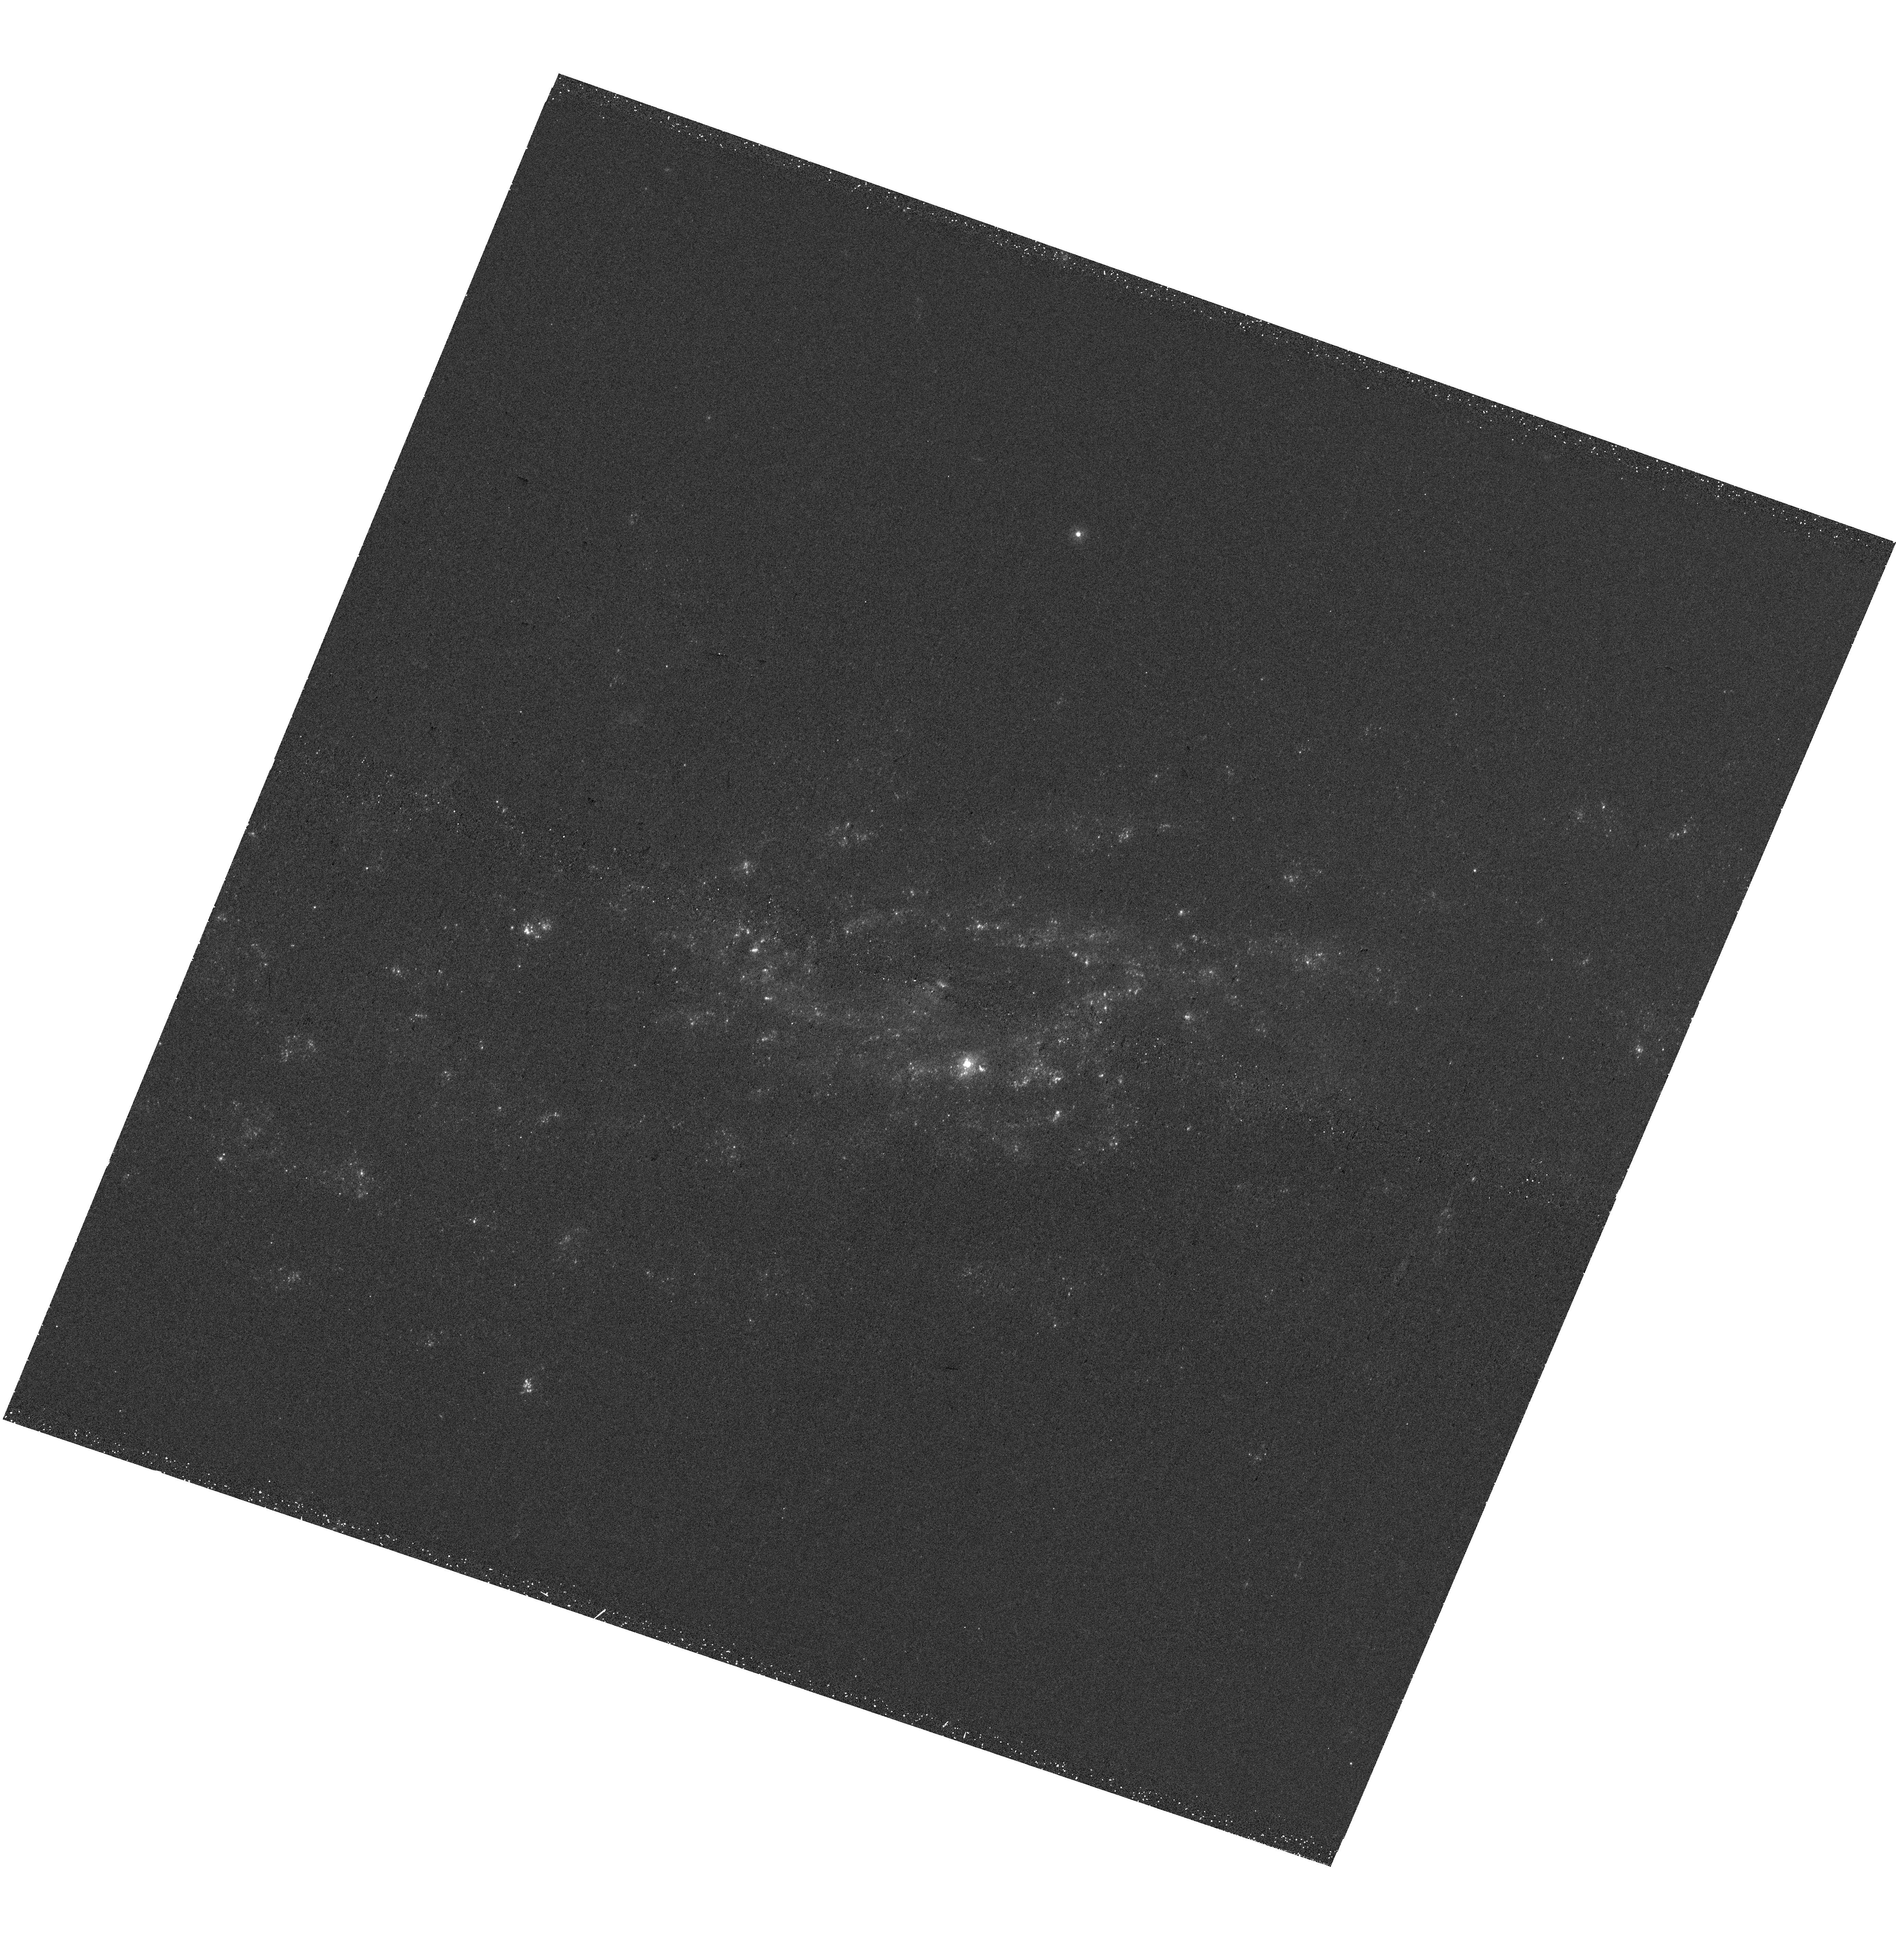
Target: NGC4951
Instrument: WFC3/UVIS
Filter: F275W
Exposure: 35 min
Observation ID: hst_17502_30_wfc3_uvis_f275w_ifab30

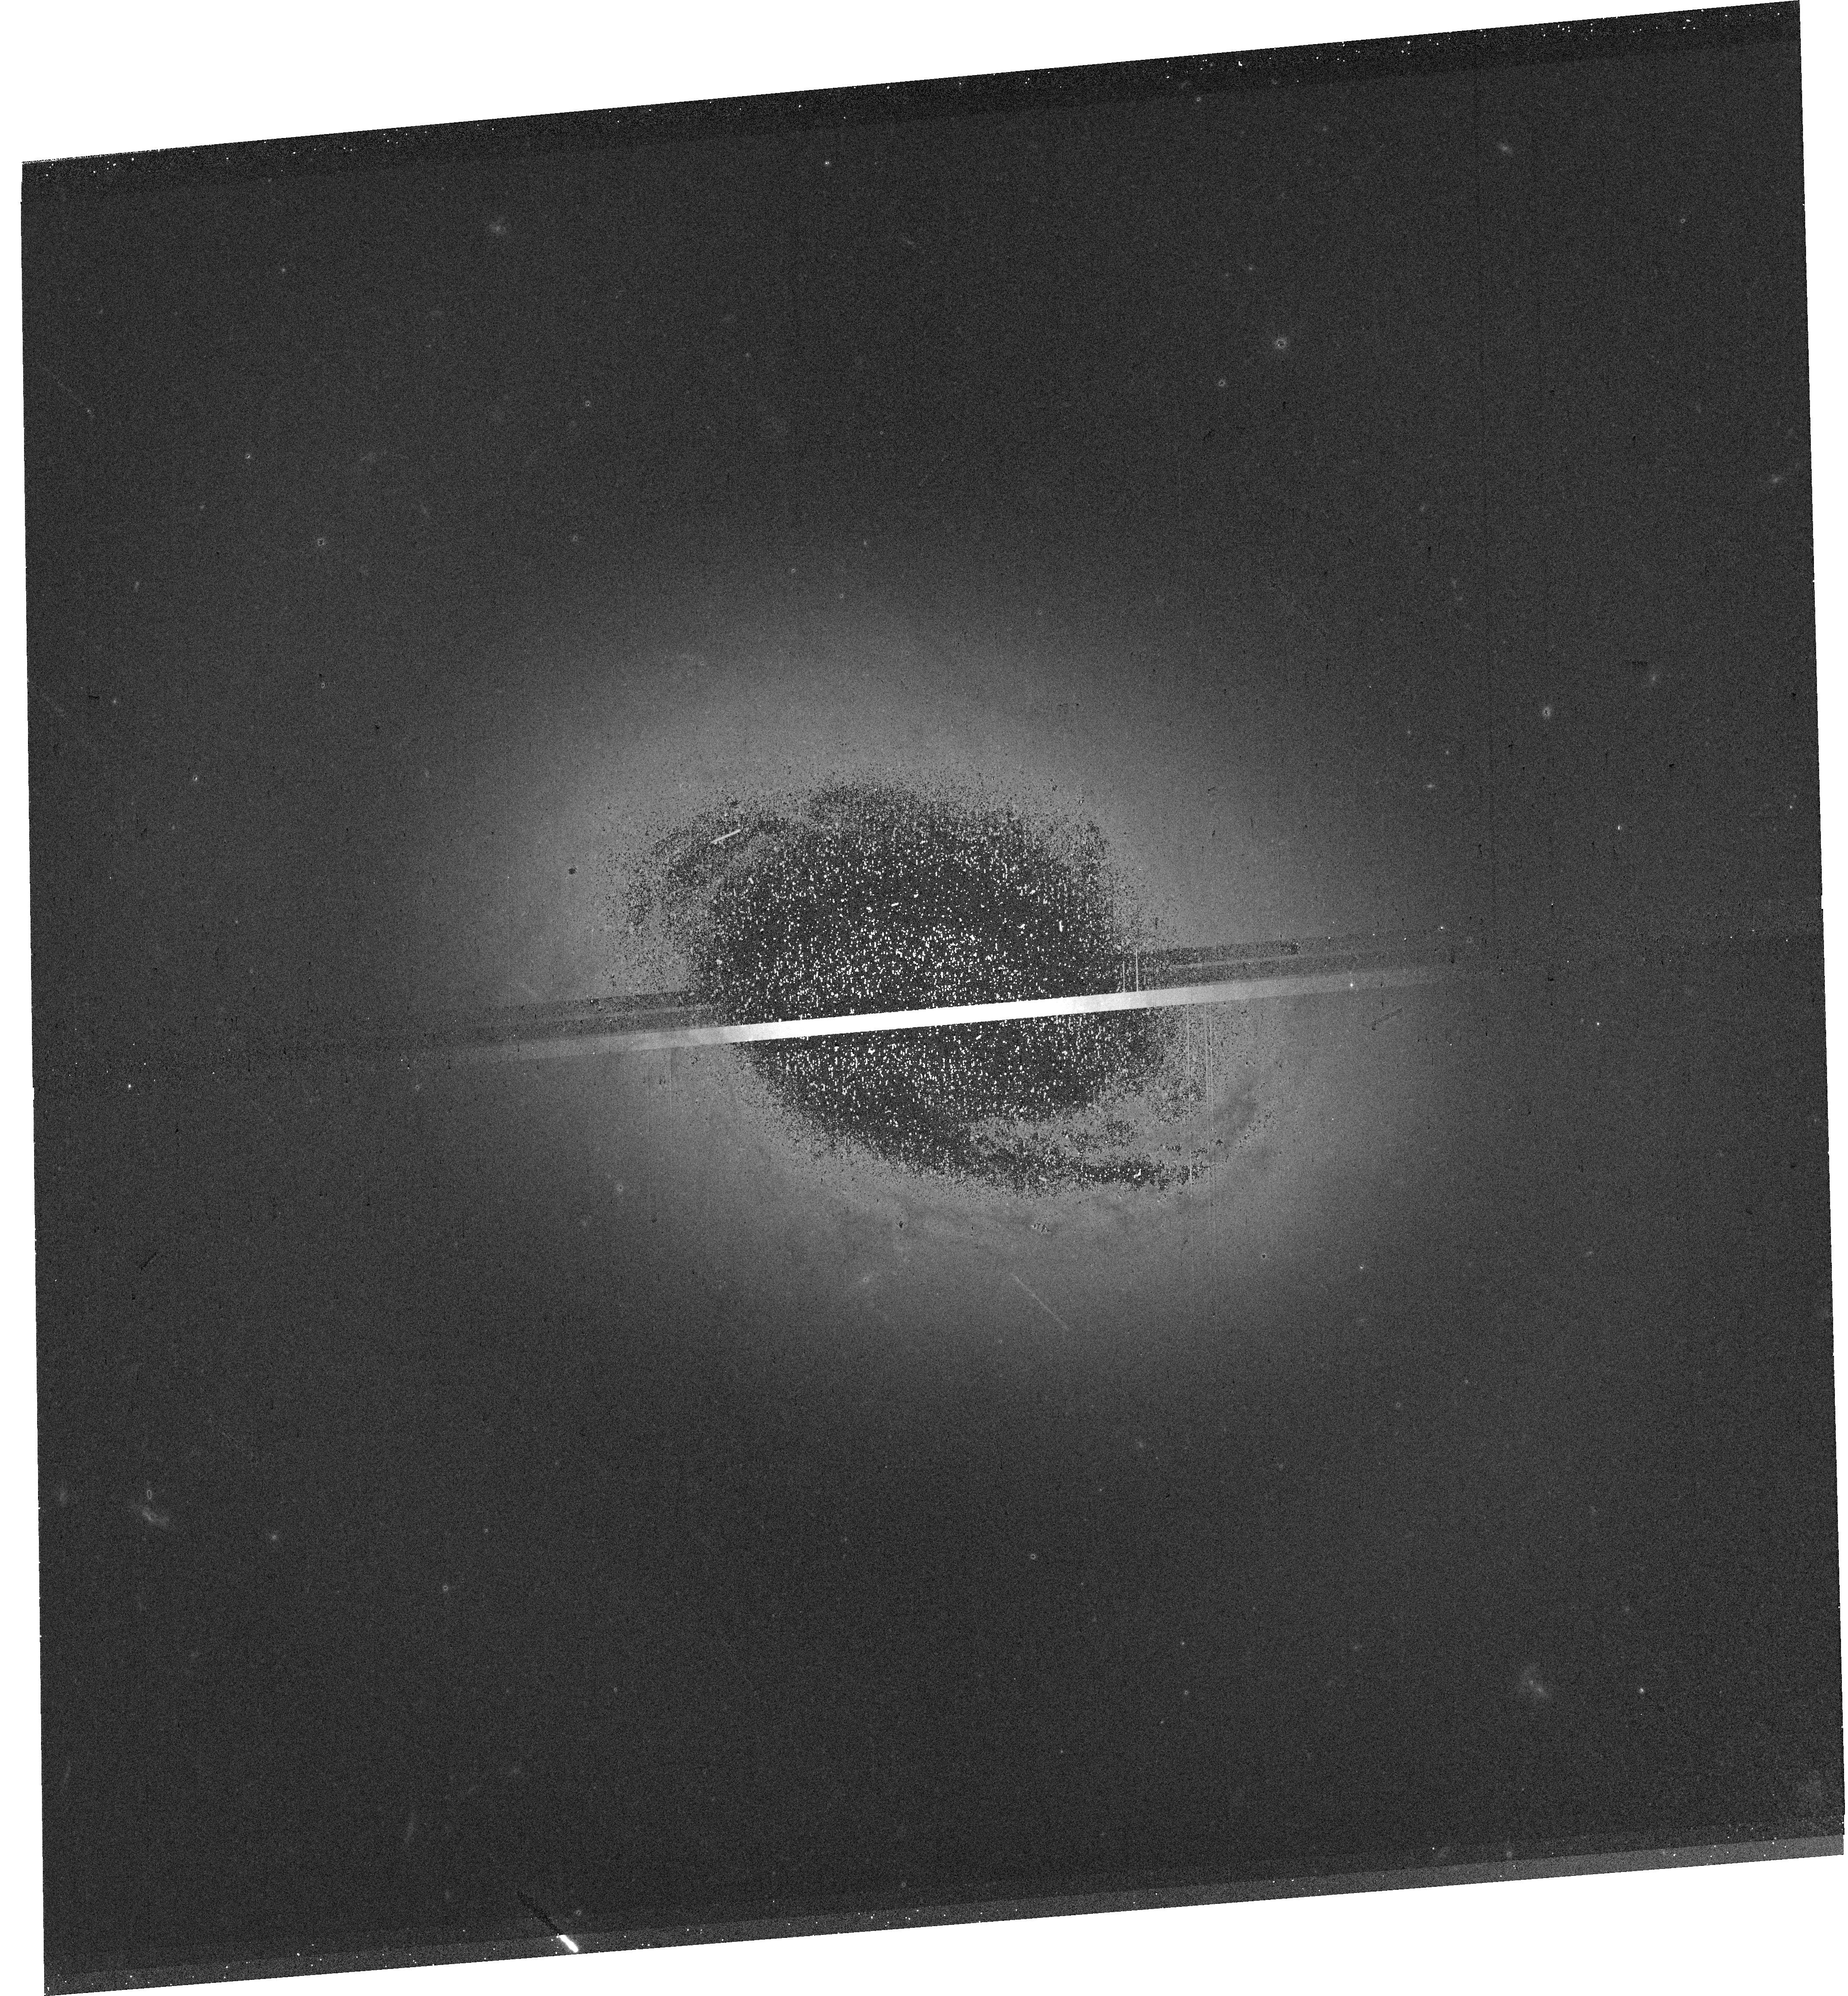
Target: NGC4457
Instrument: WFC3/UVIS
Filter: F555W
Exposure: 10 min
Observation ID: hst_17502_22_wfc3_uvis_f555w_ifab22

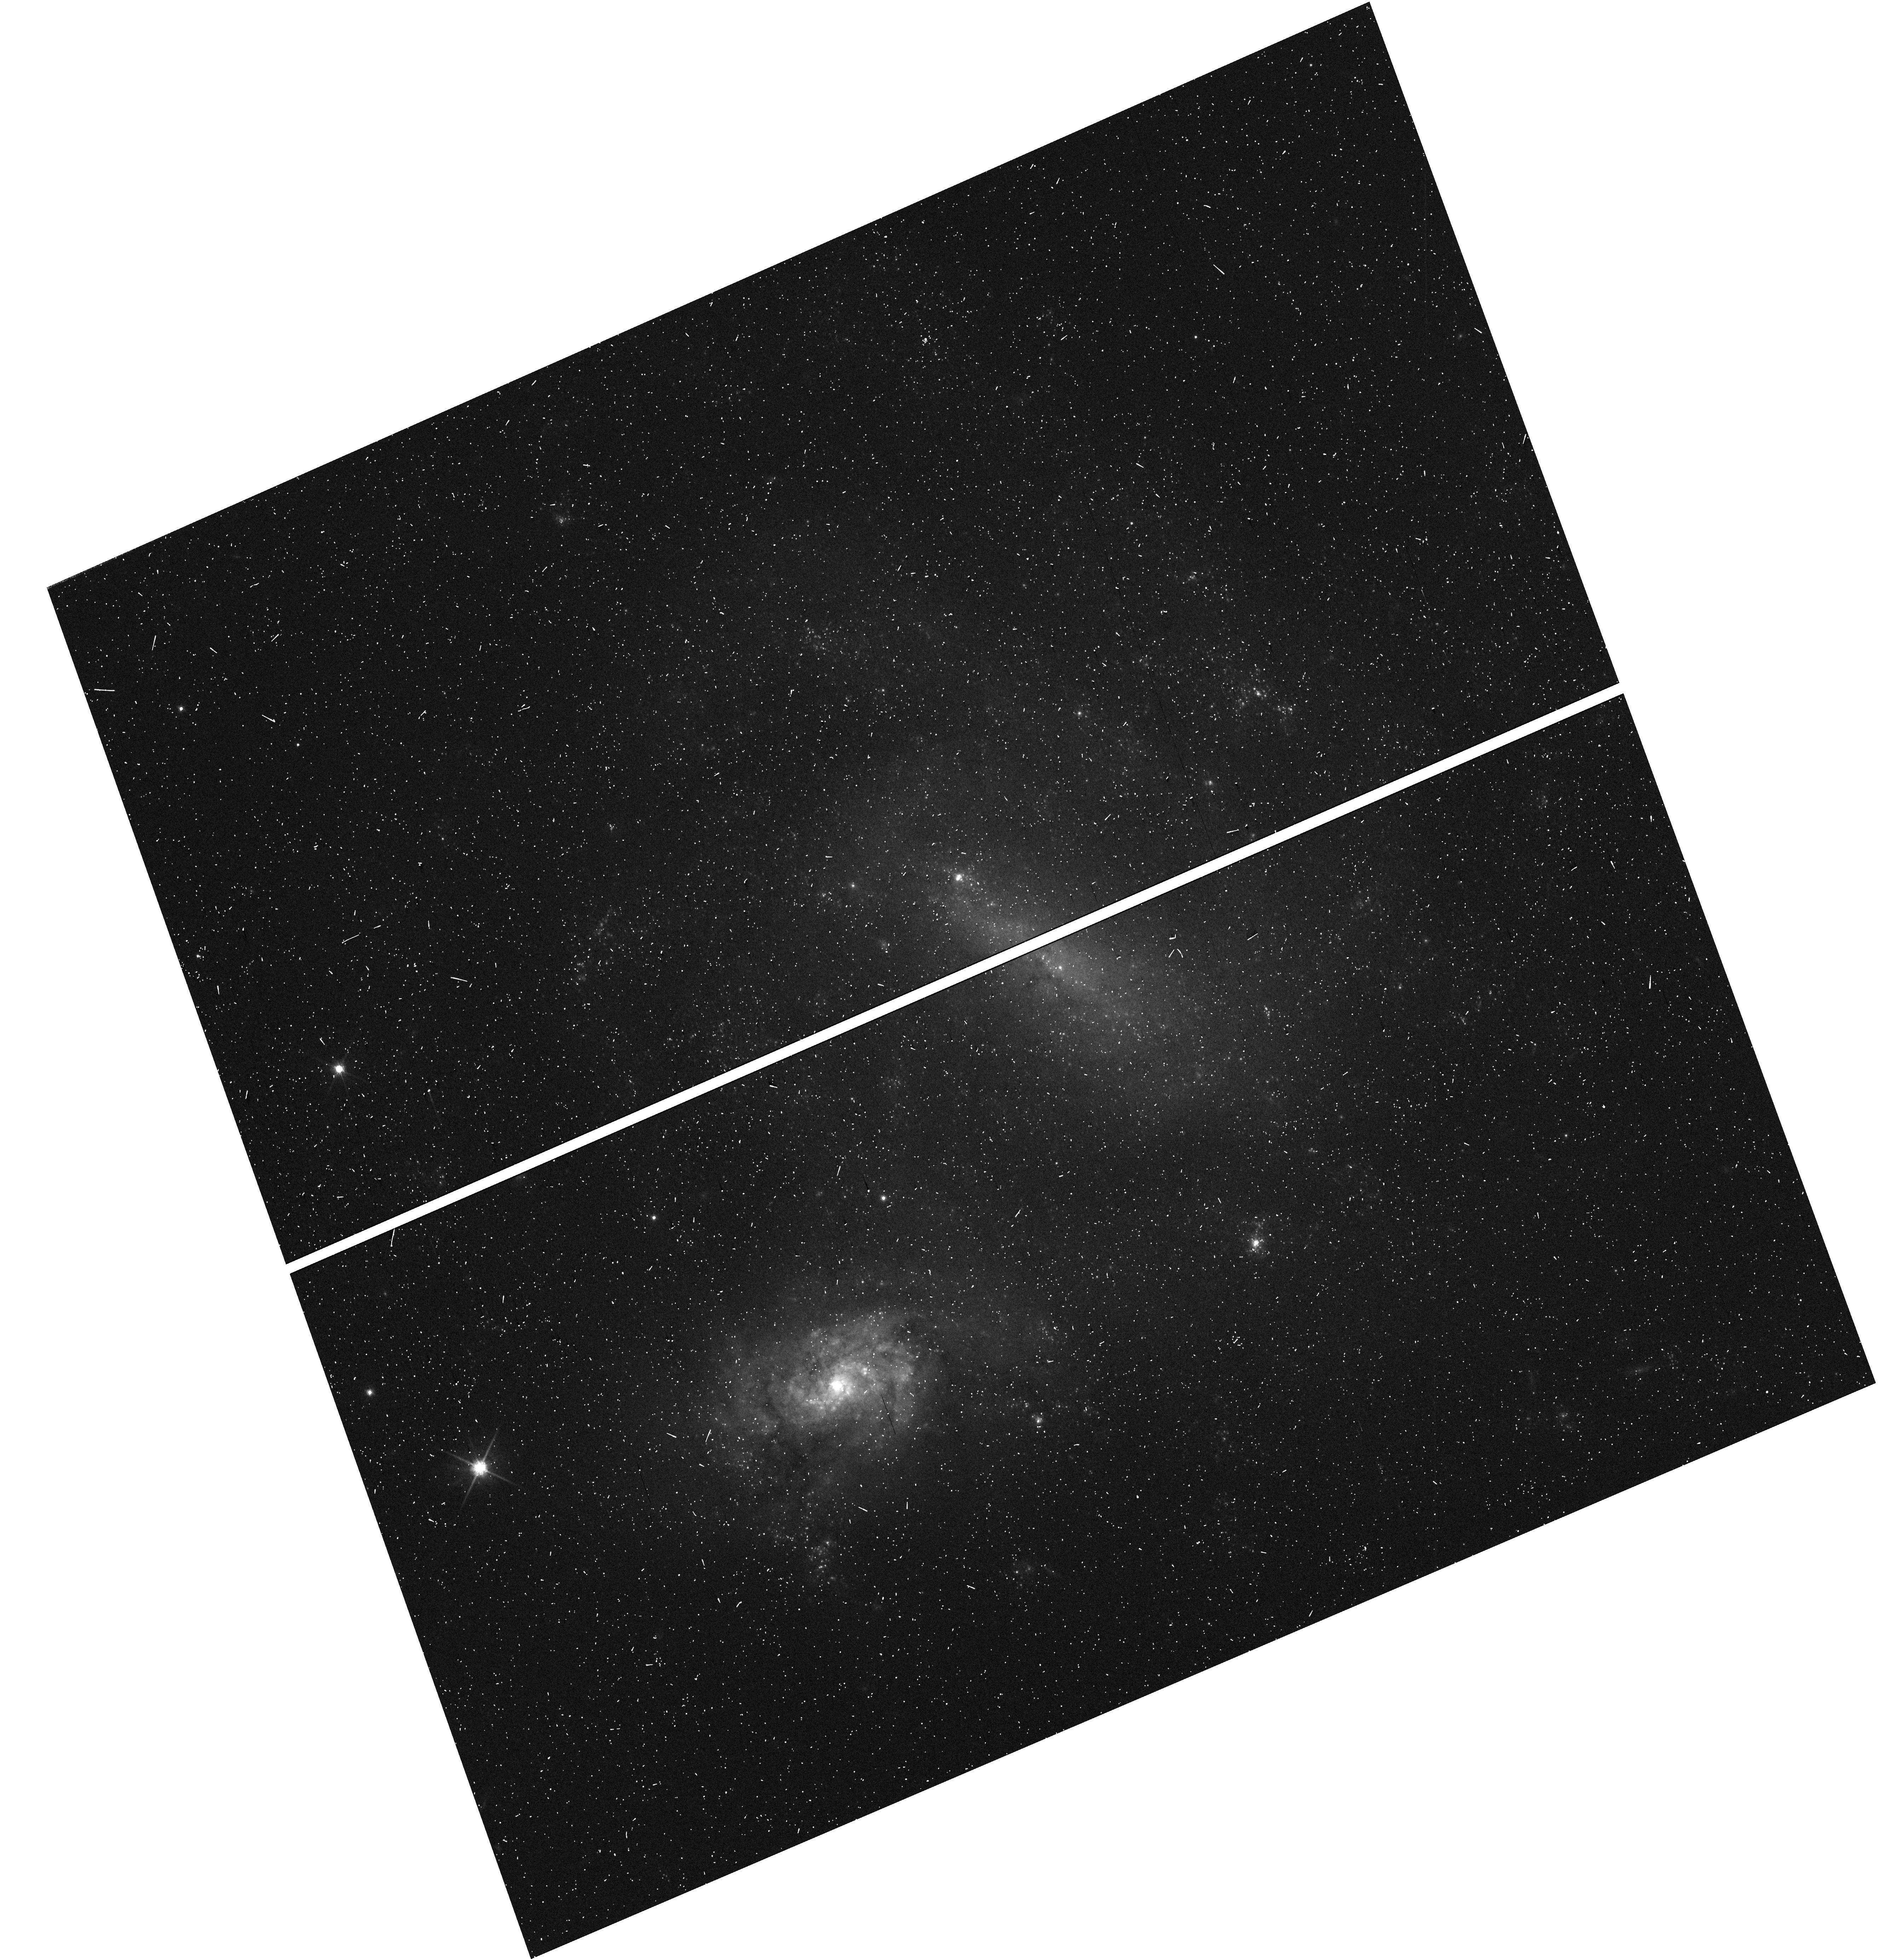
Target: NGC4496A
Instrument: WFC3/UVIS
Filter: F814W
Exposure: 3 min
Observation ID: hst_17502_b3_wfc3_uvis_f814w_ifabb3

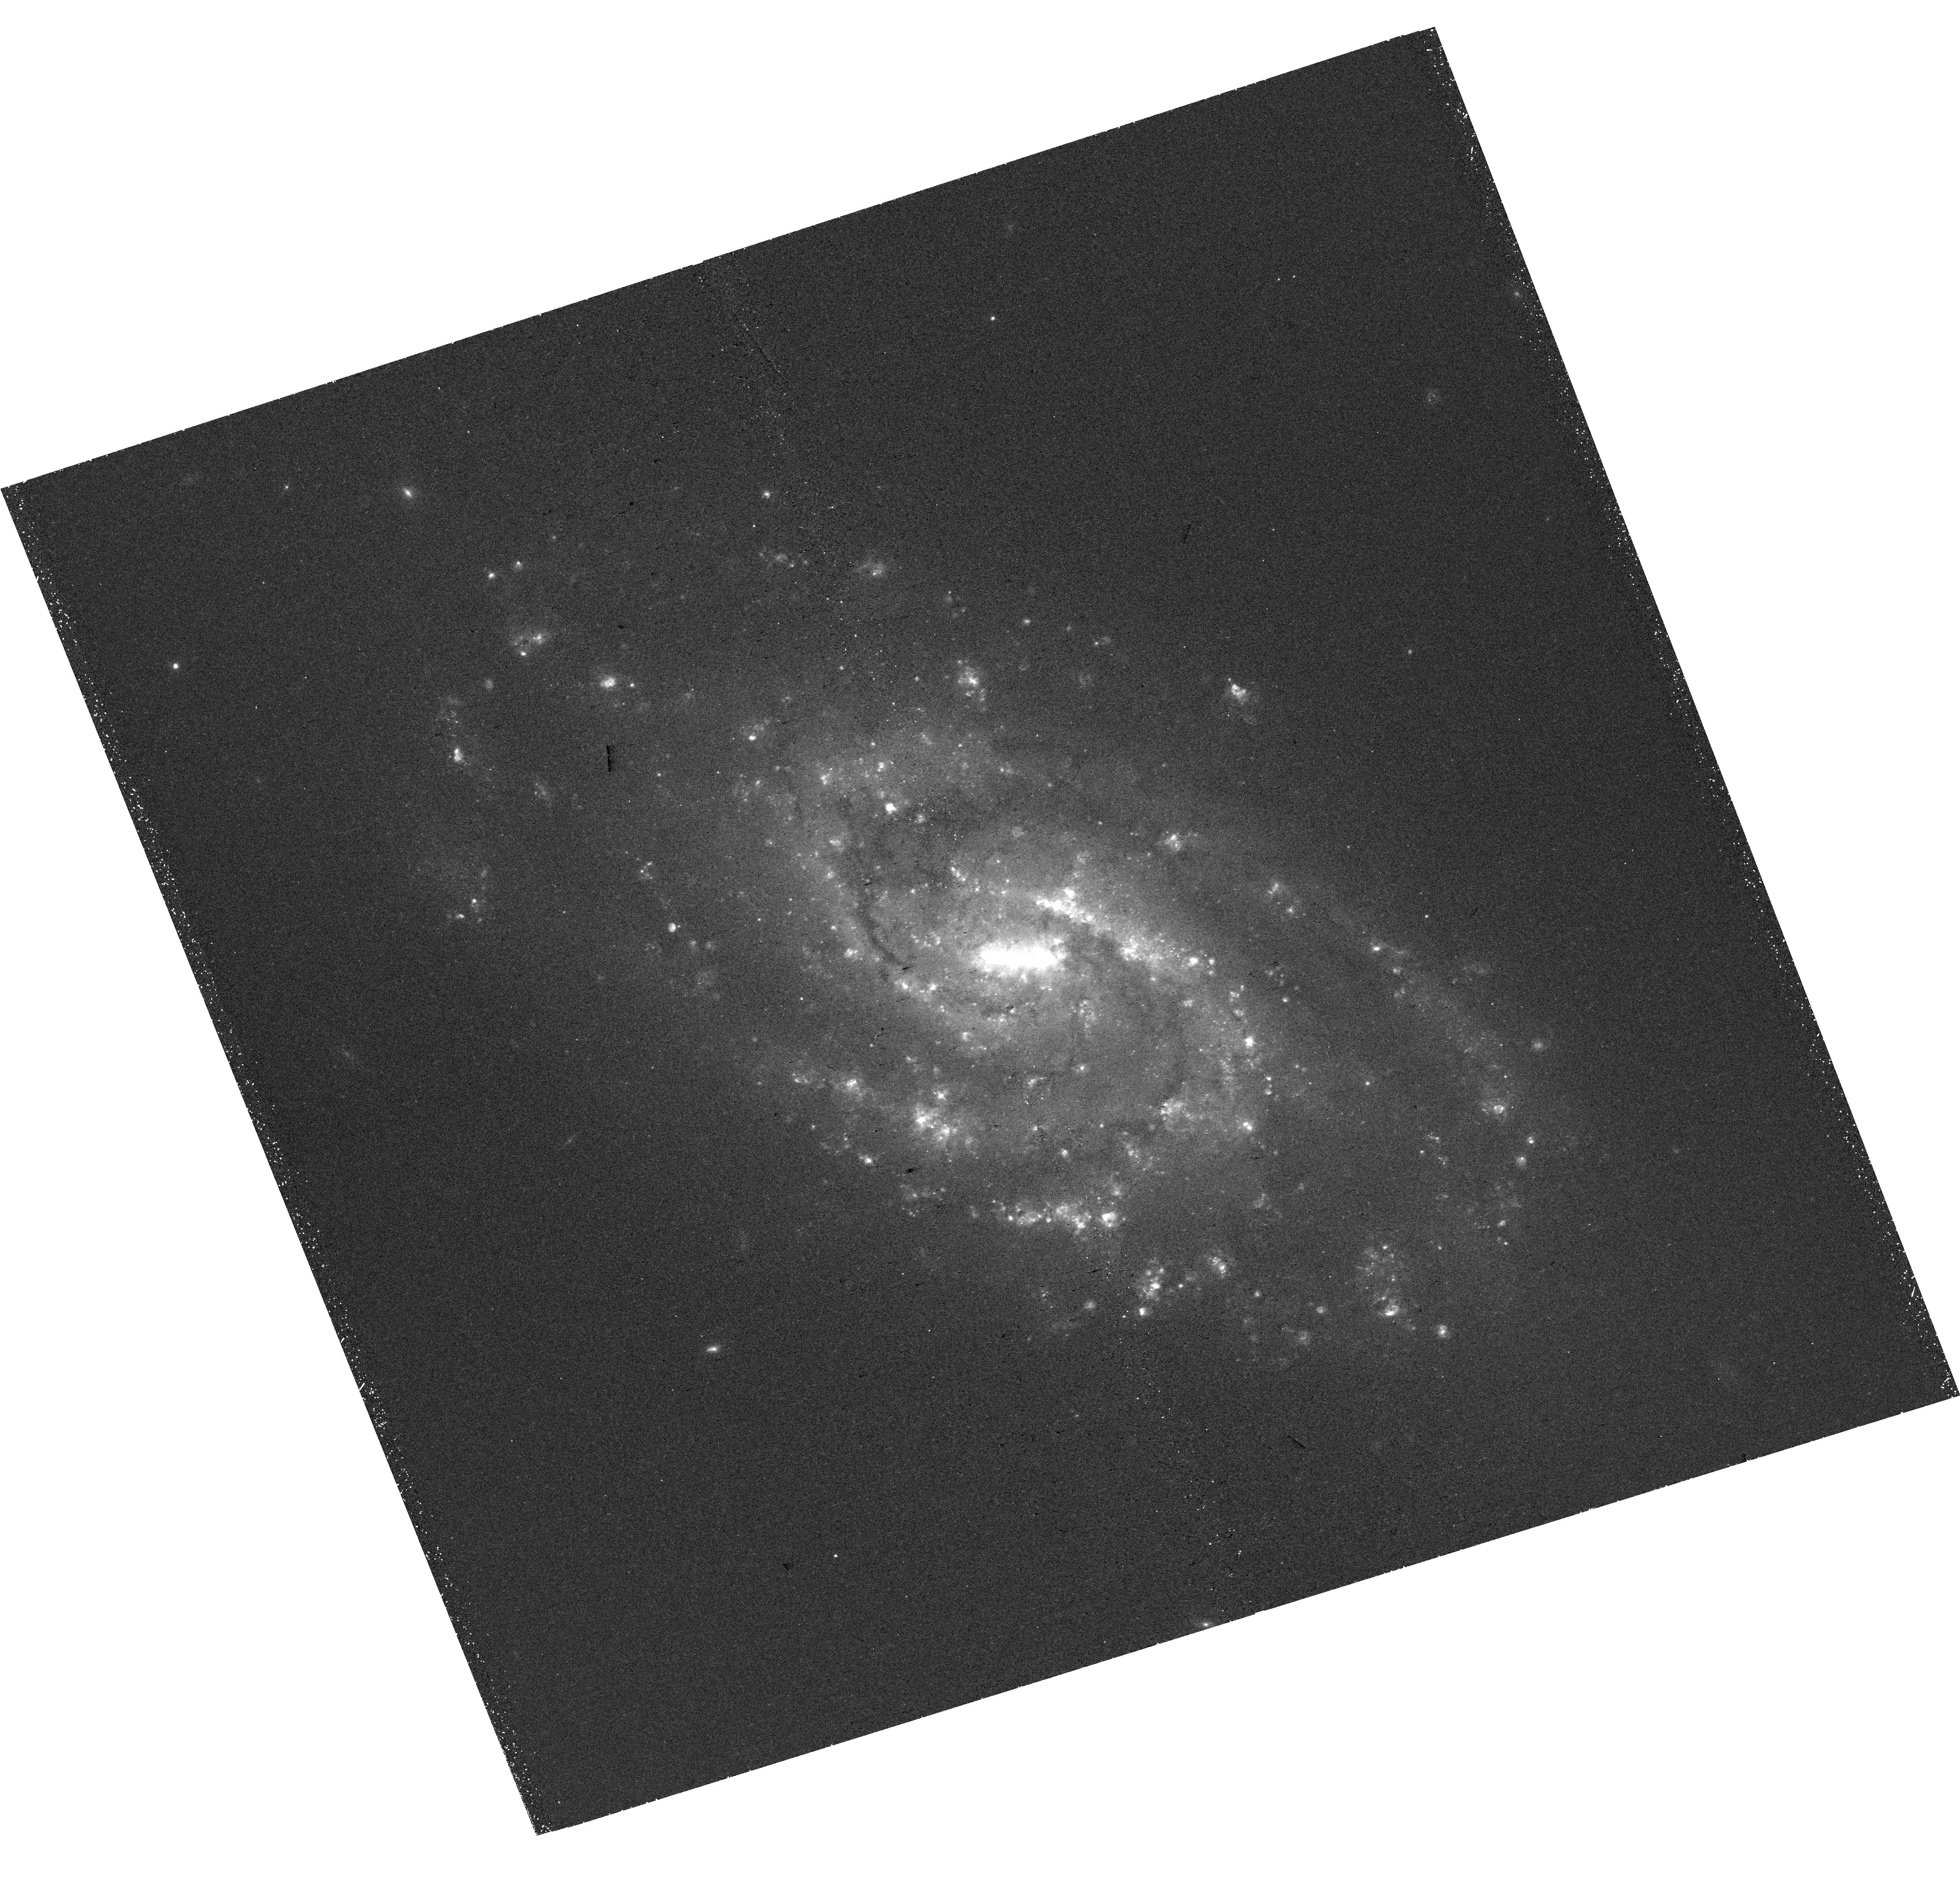
Target: IC1954-HALPHA
Instrument: WFC3/UVIS
Filter: F657N
Exposure: 38 min
Observation ID: hst_17502_h0_wfc3_uvis_f657n_ifabh0

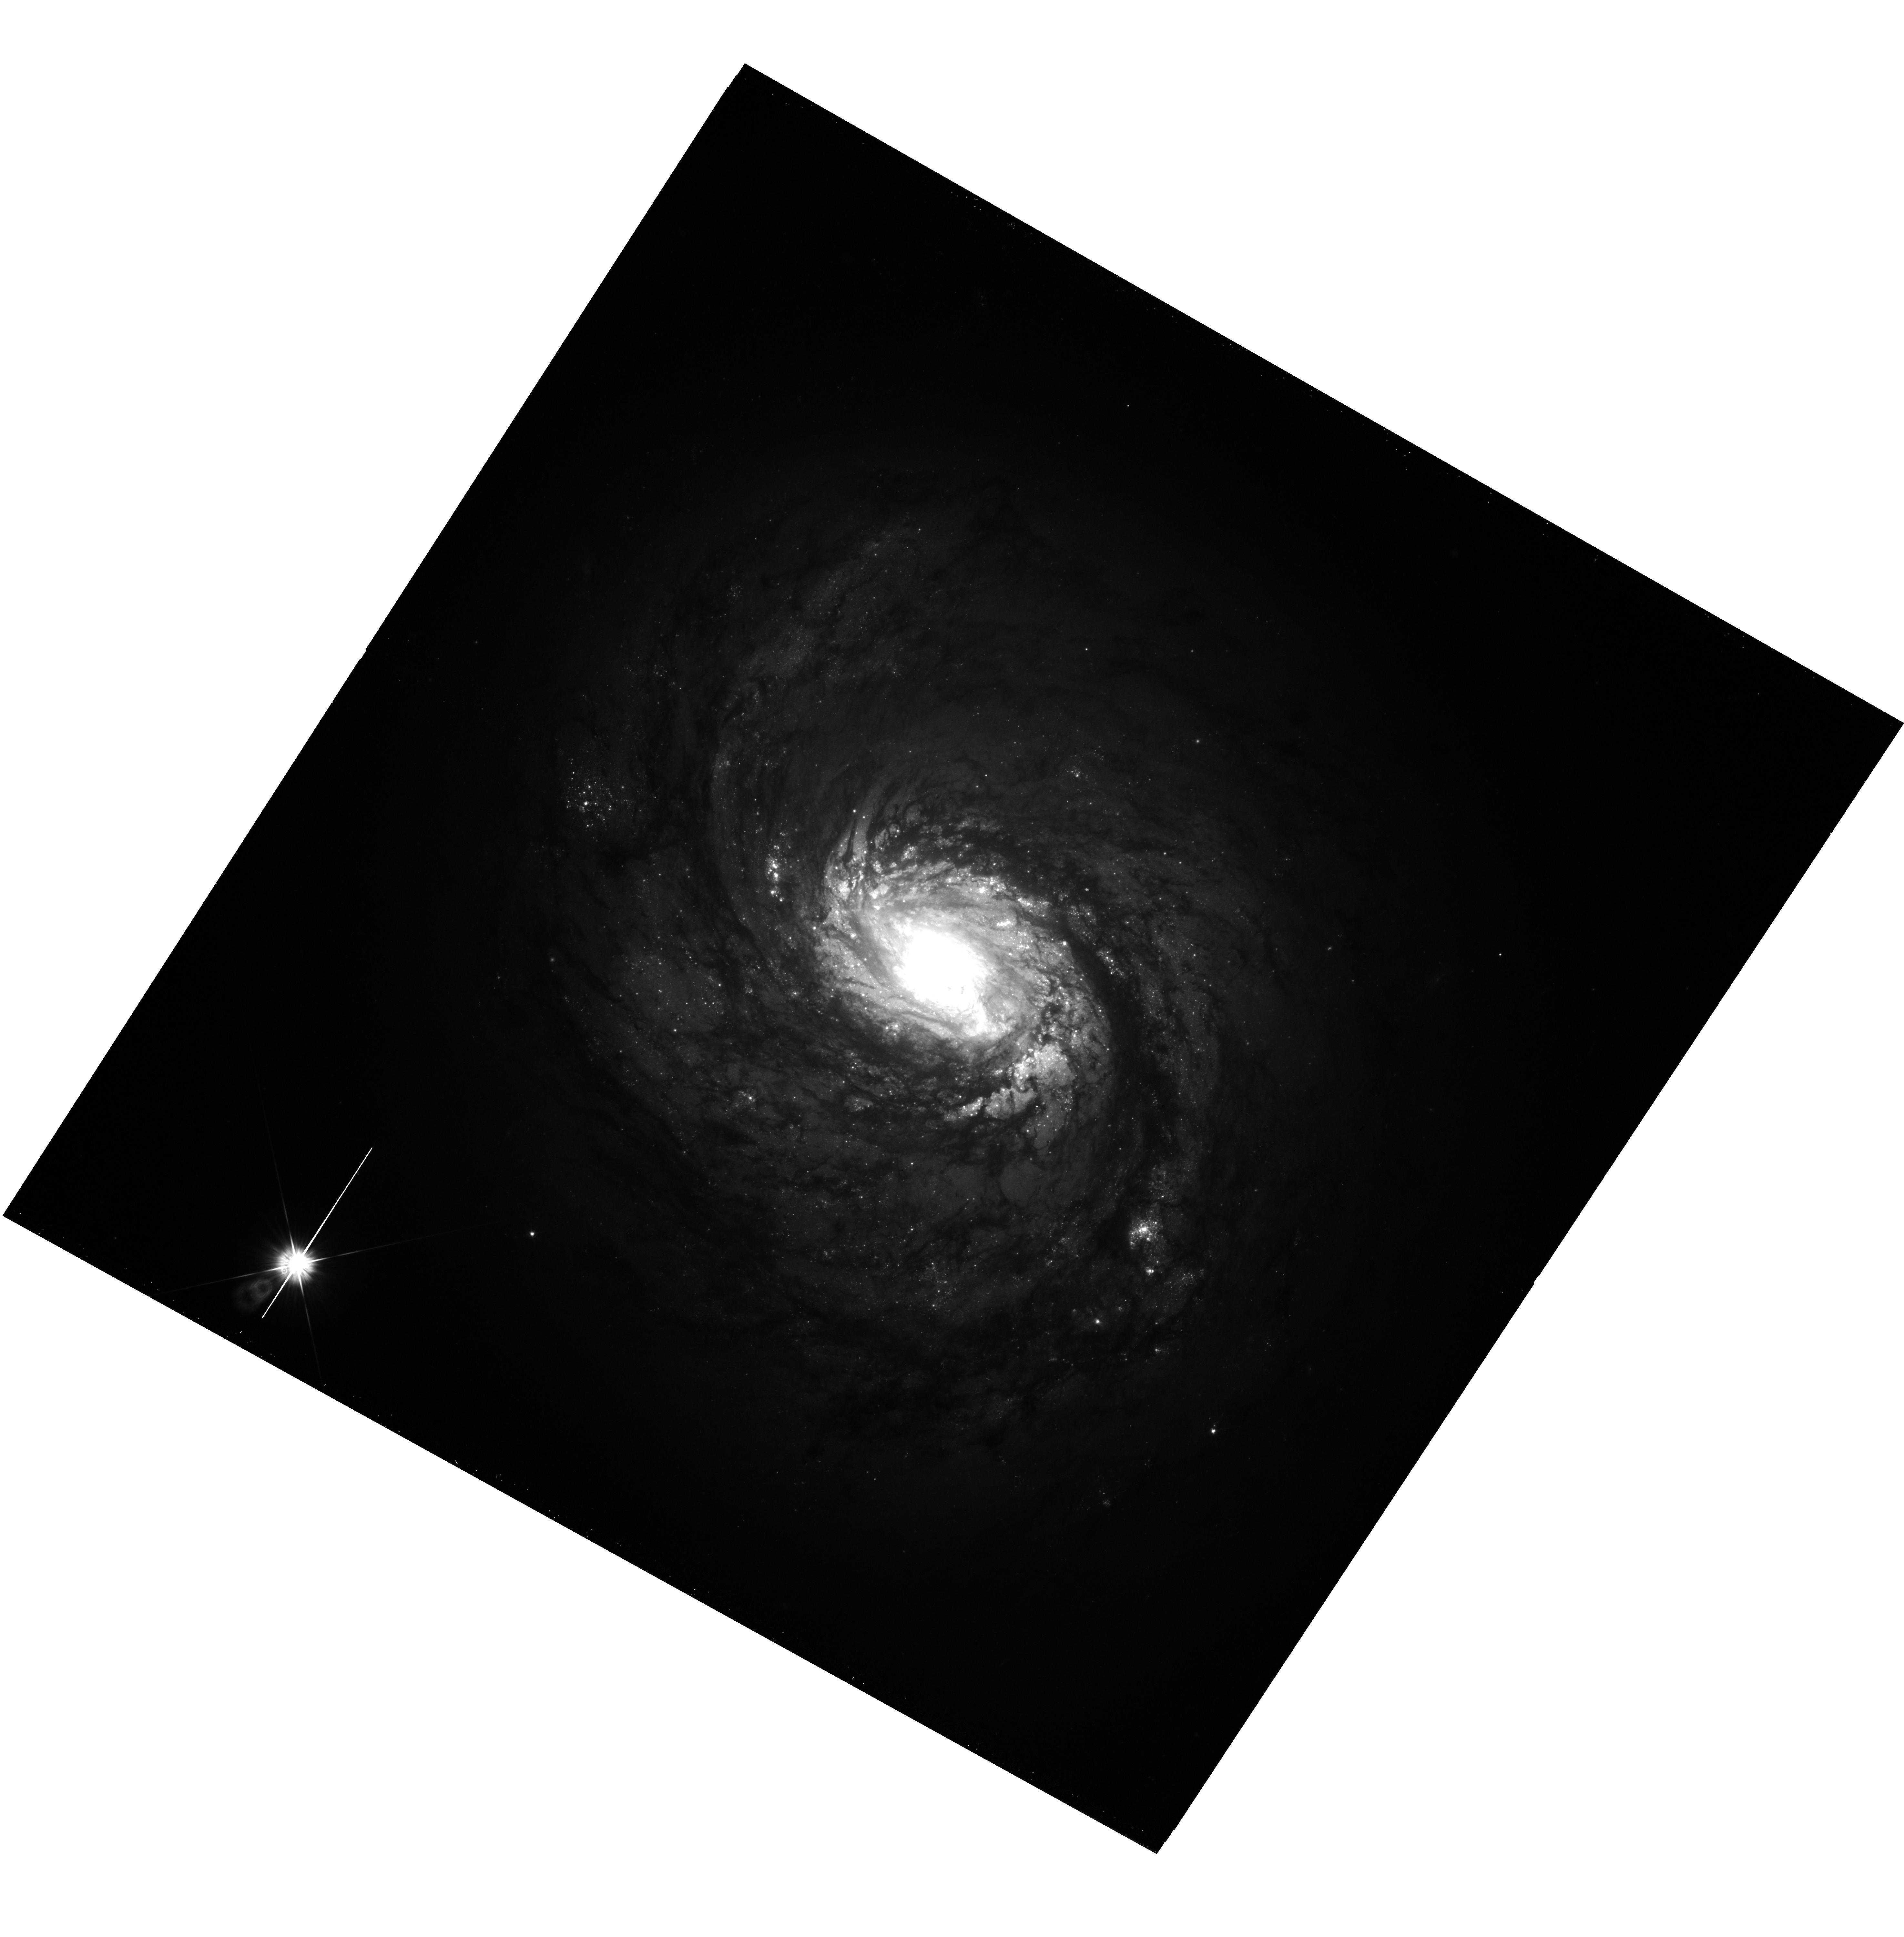
Target: NGC1068
Instrument: WFC3/UVIS
Filter: F555W
Exposure: 10 min
Observation ID: hst_17502_01_wfc3_uvis_f555w_ifab01

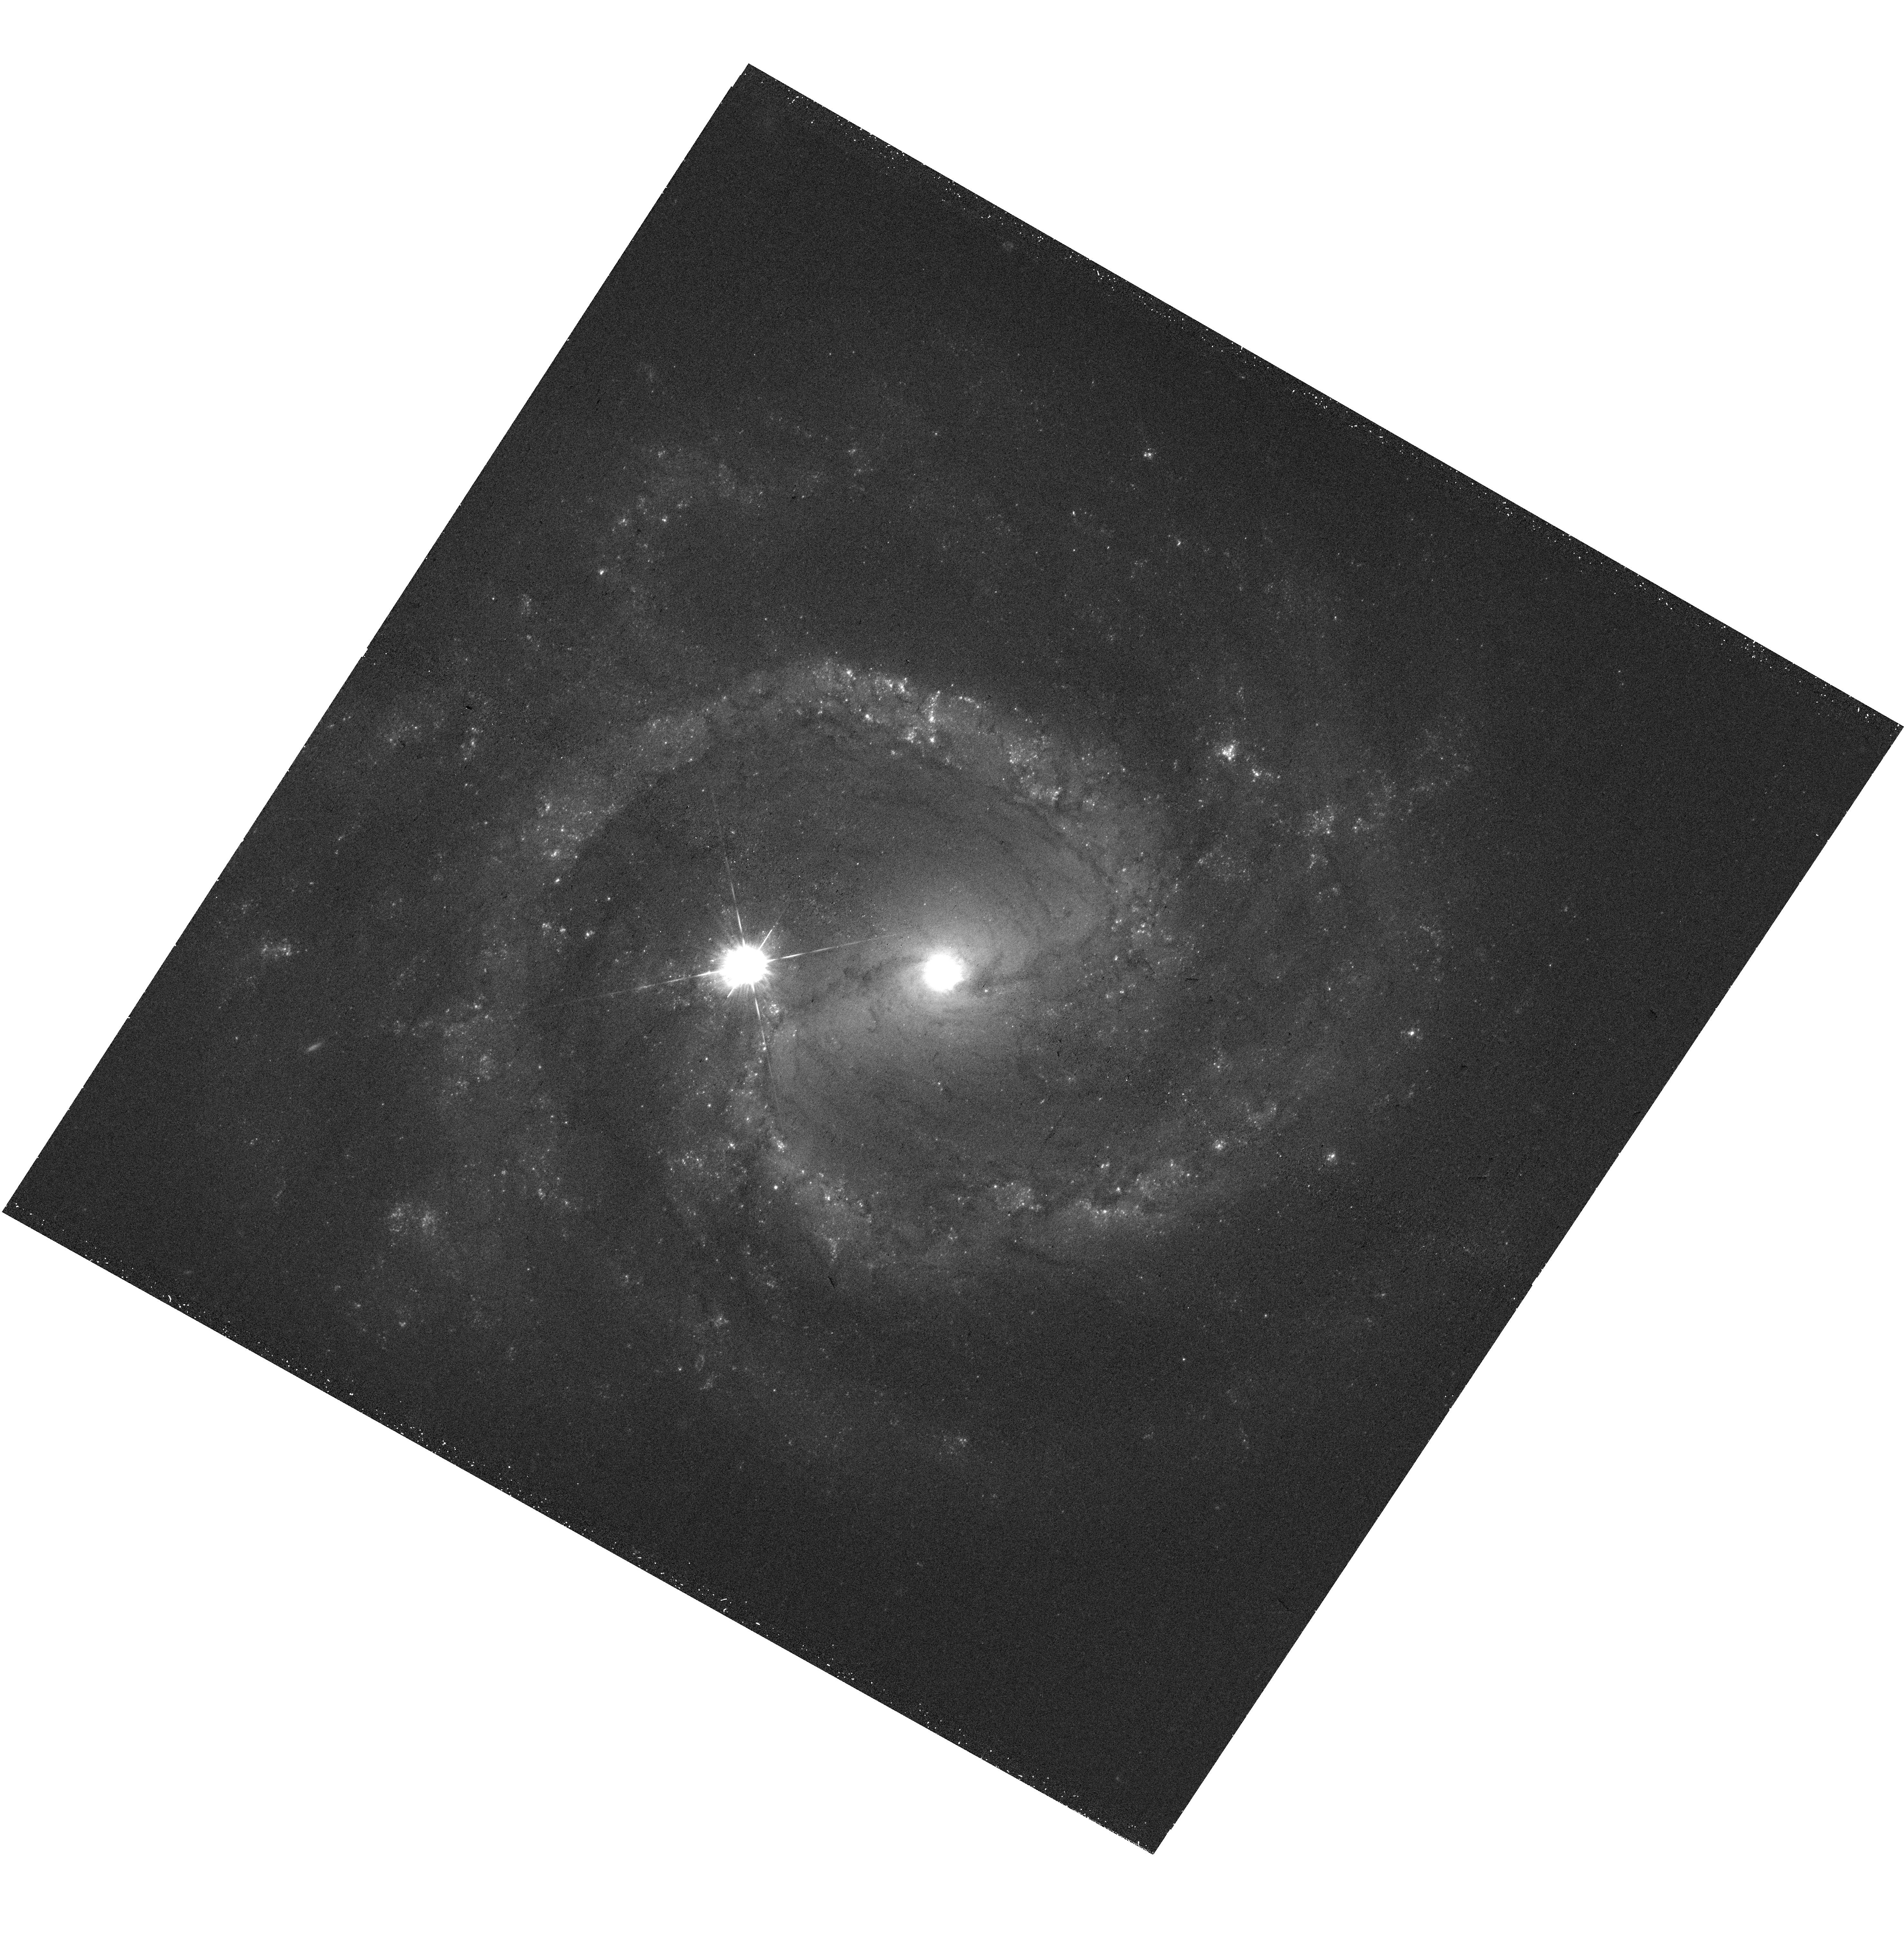
Target: NGC3507
Instrument: WFC3/UVIS
Filter: F438W
Exposure: 18 min
Observation ID: hst_17502_16_wfc3_uvis_f438w_ifab16

Resolving gas, star formation and feedback in nearby galaxies with an HST+JWST+ALMA Treasury (PI: Thilker, David)

The flow of matter and energy through the gas-star formation-feedback cycle drives the growth and evolution of galaxies at all cosmic epochs. We are on the verge of a transformation in our understanding of the matter cycle in galaxies, as a Cycle 2 JWST Treasury program will unveil the dust rich ISM and embedded star clusters in a sample of 55 nearby galaxies. We request 169 orbits to obtain WFC3/UVIS imaging in 5 broad-band filters (F275W, F336W, F438W, F555W, and F814W) and Halpha (F657N) to identify and physically characterize clusters, multi-scale stellar associations, and HII regions in these galaxies. HST UV/optical observations, including nebular emission from Halpha, are critical to make a complete, accurate census of the stellar population, particularly the clusters with ages less than a few Myr that emit strongly at UV/optical wavelengths. This is essential to accurately age-date stellar components to infer missing evolutionary timescales, and quantify the coupling and efficiency of stellar feedback into the ISM. With robustly age dated stellar populations, we will trace the entire timeline of the matter cycle starting at the moment of star (cluster) birth, proceeding through young-to-intermediate periods after star formation locally ceases and the natal ISM clears, next addressing topics related to future feedback, and ending with a study of globular clusters as the detritus of ancient star-forming epochs. The science return on previous cross-observatory, multi-wavelength approaches has been remarkable, and we believe this HST project will ensure the full Legacy value of the significant Cycle 2 JWST investment in observations of nearby galaxies.